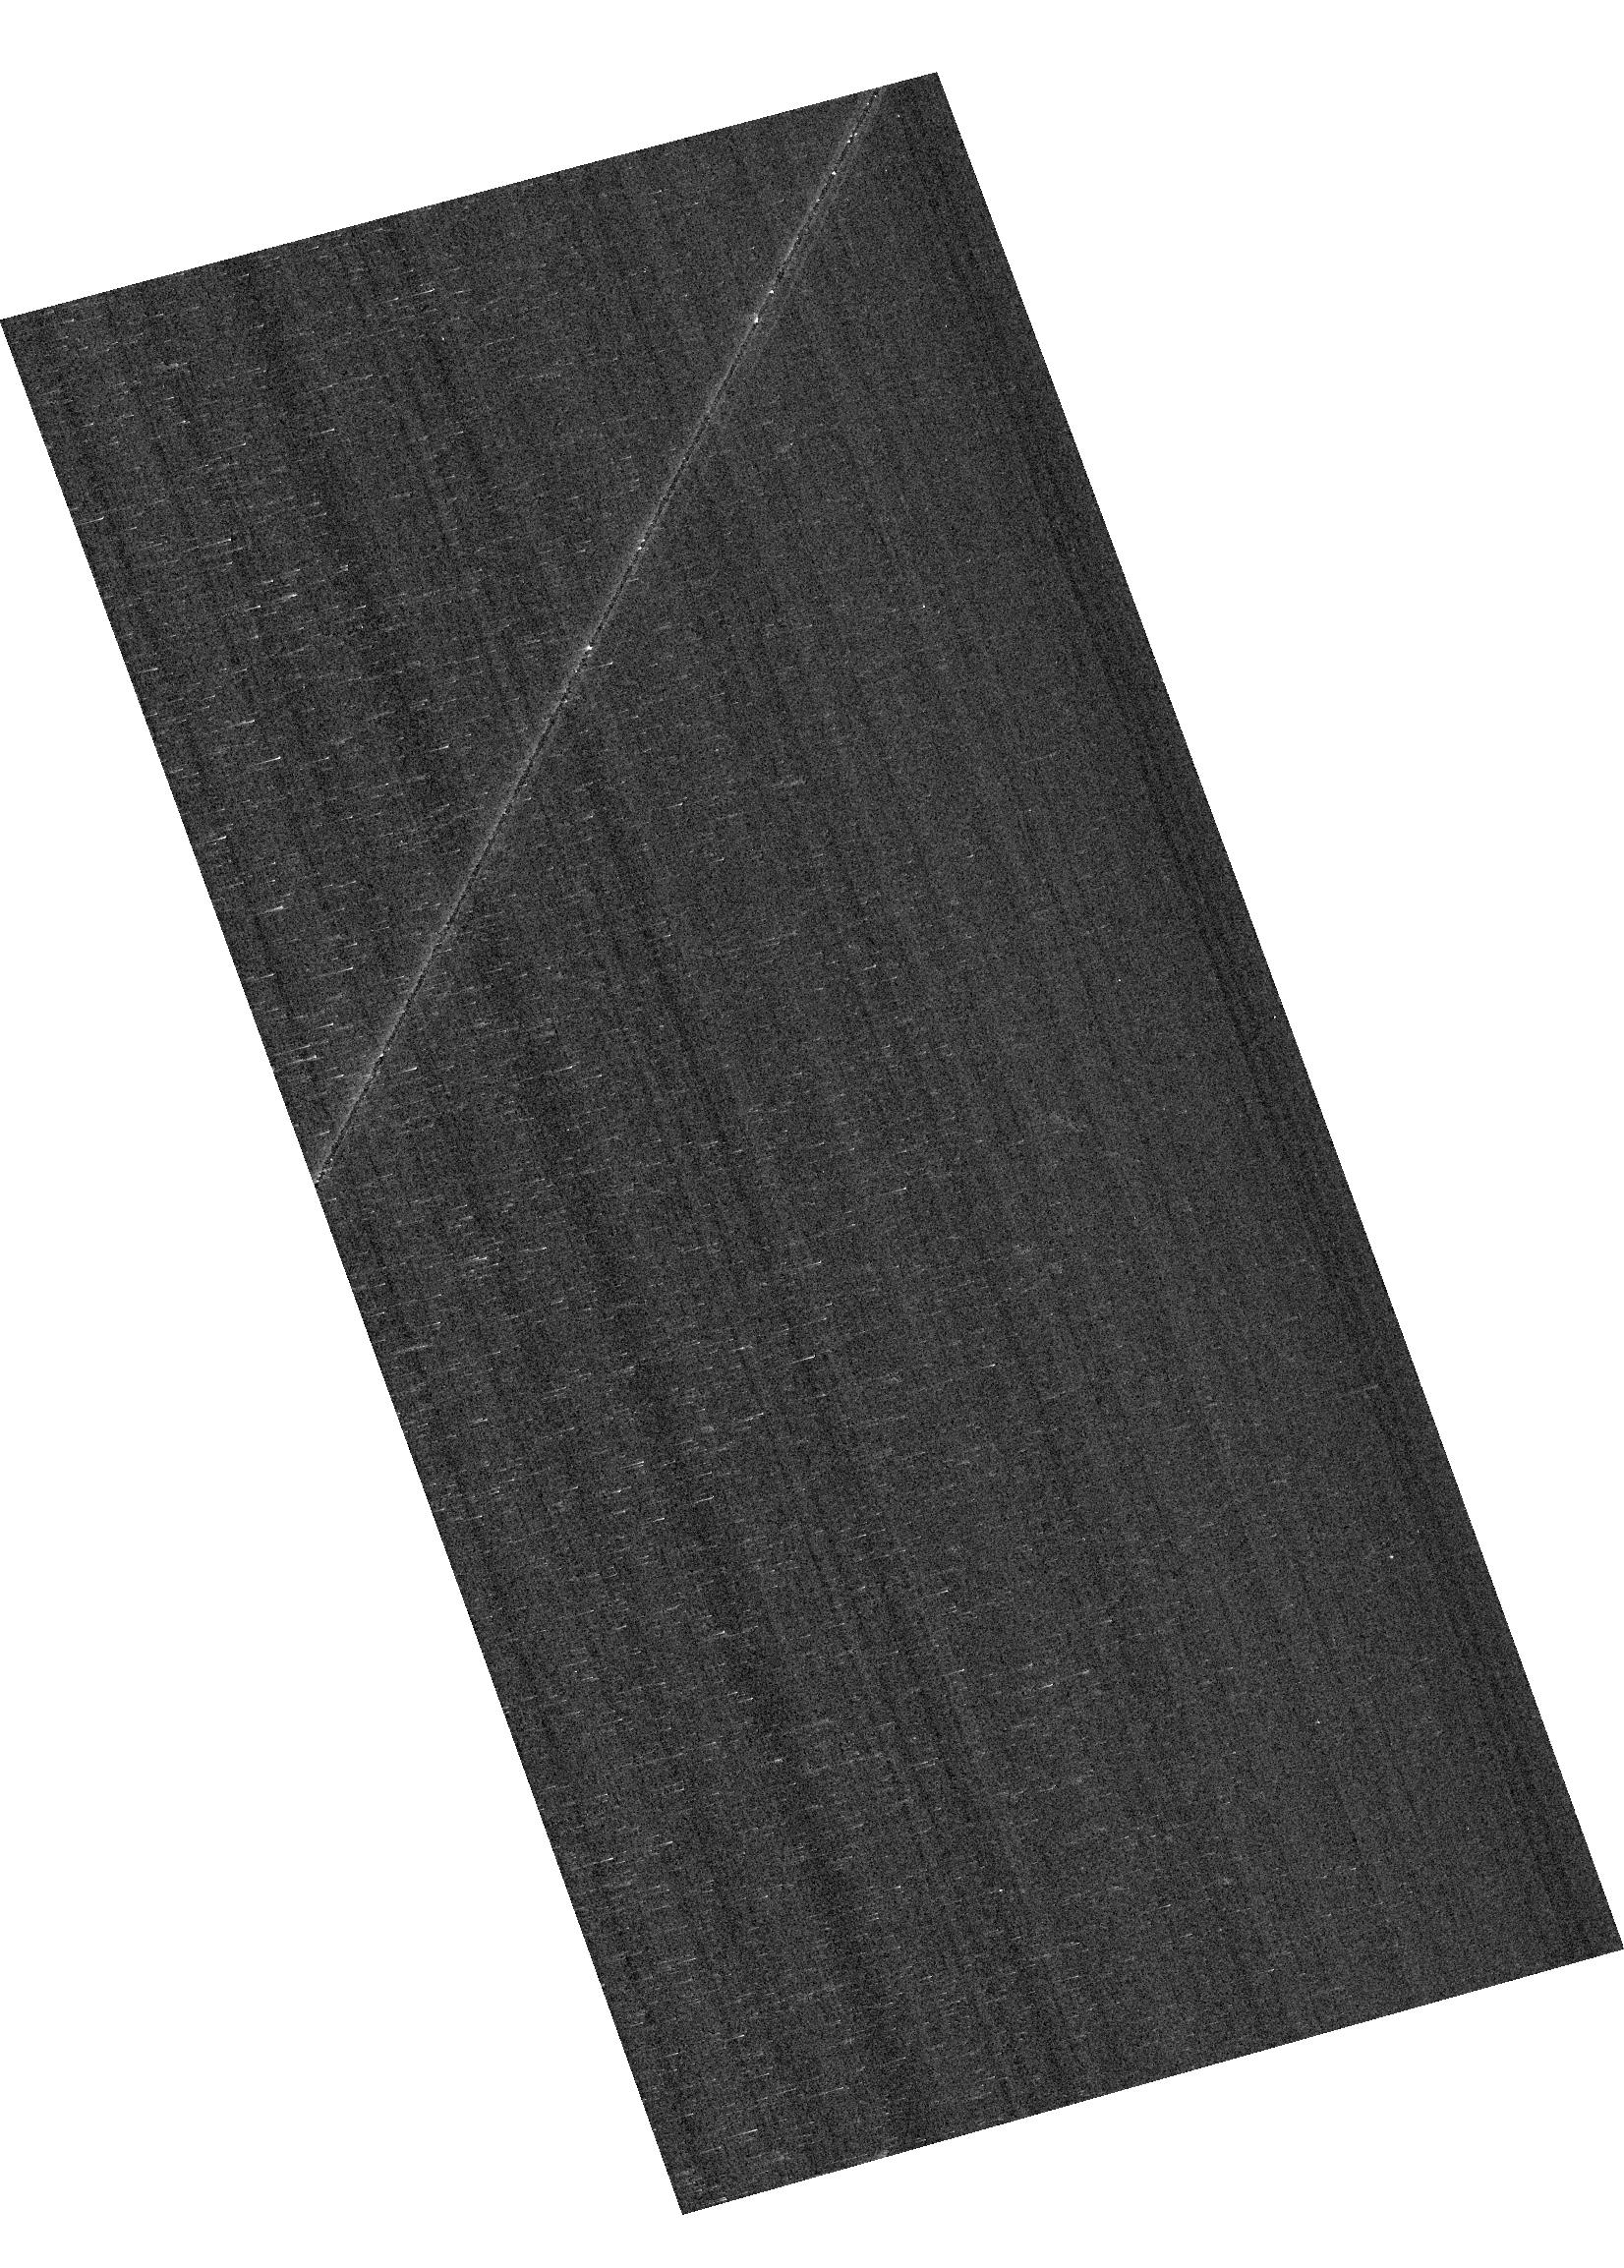
Target: GRW+70D5824. Instrument: ACS/WFC. Filter: F658N. Exposure: 2 min. Observation ID: hst_17661_04_acs_wfc_f658n_jfdd04

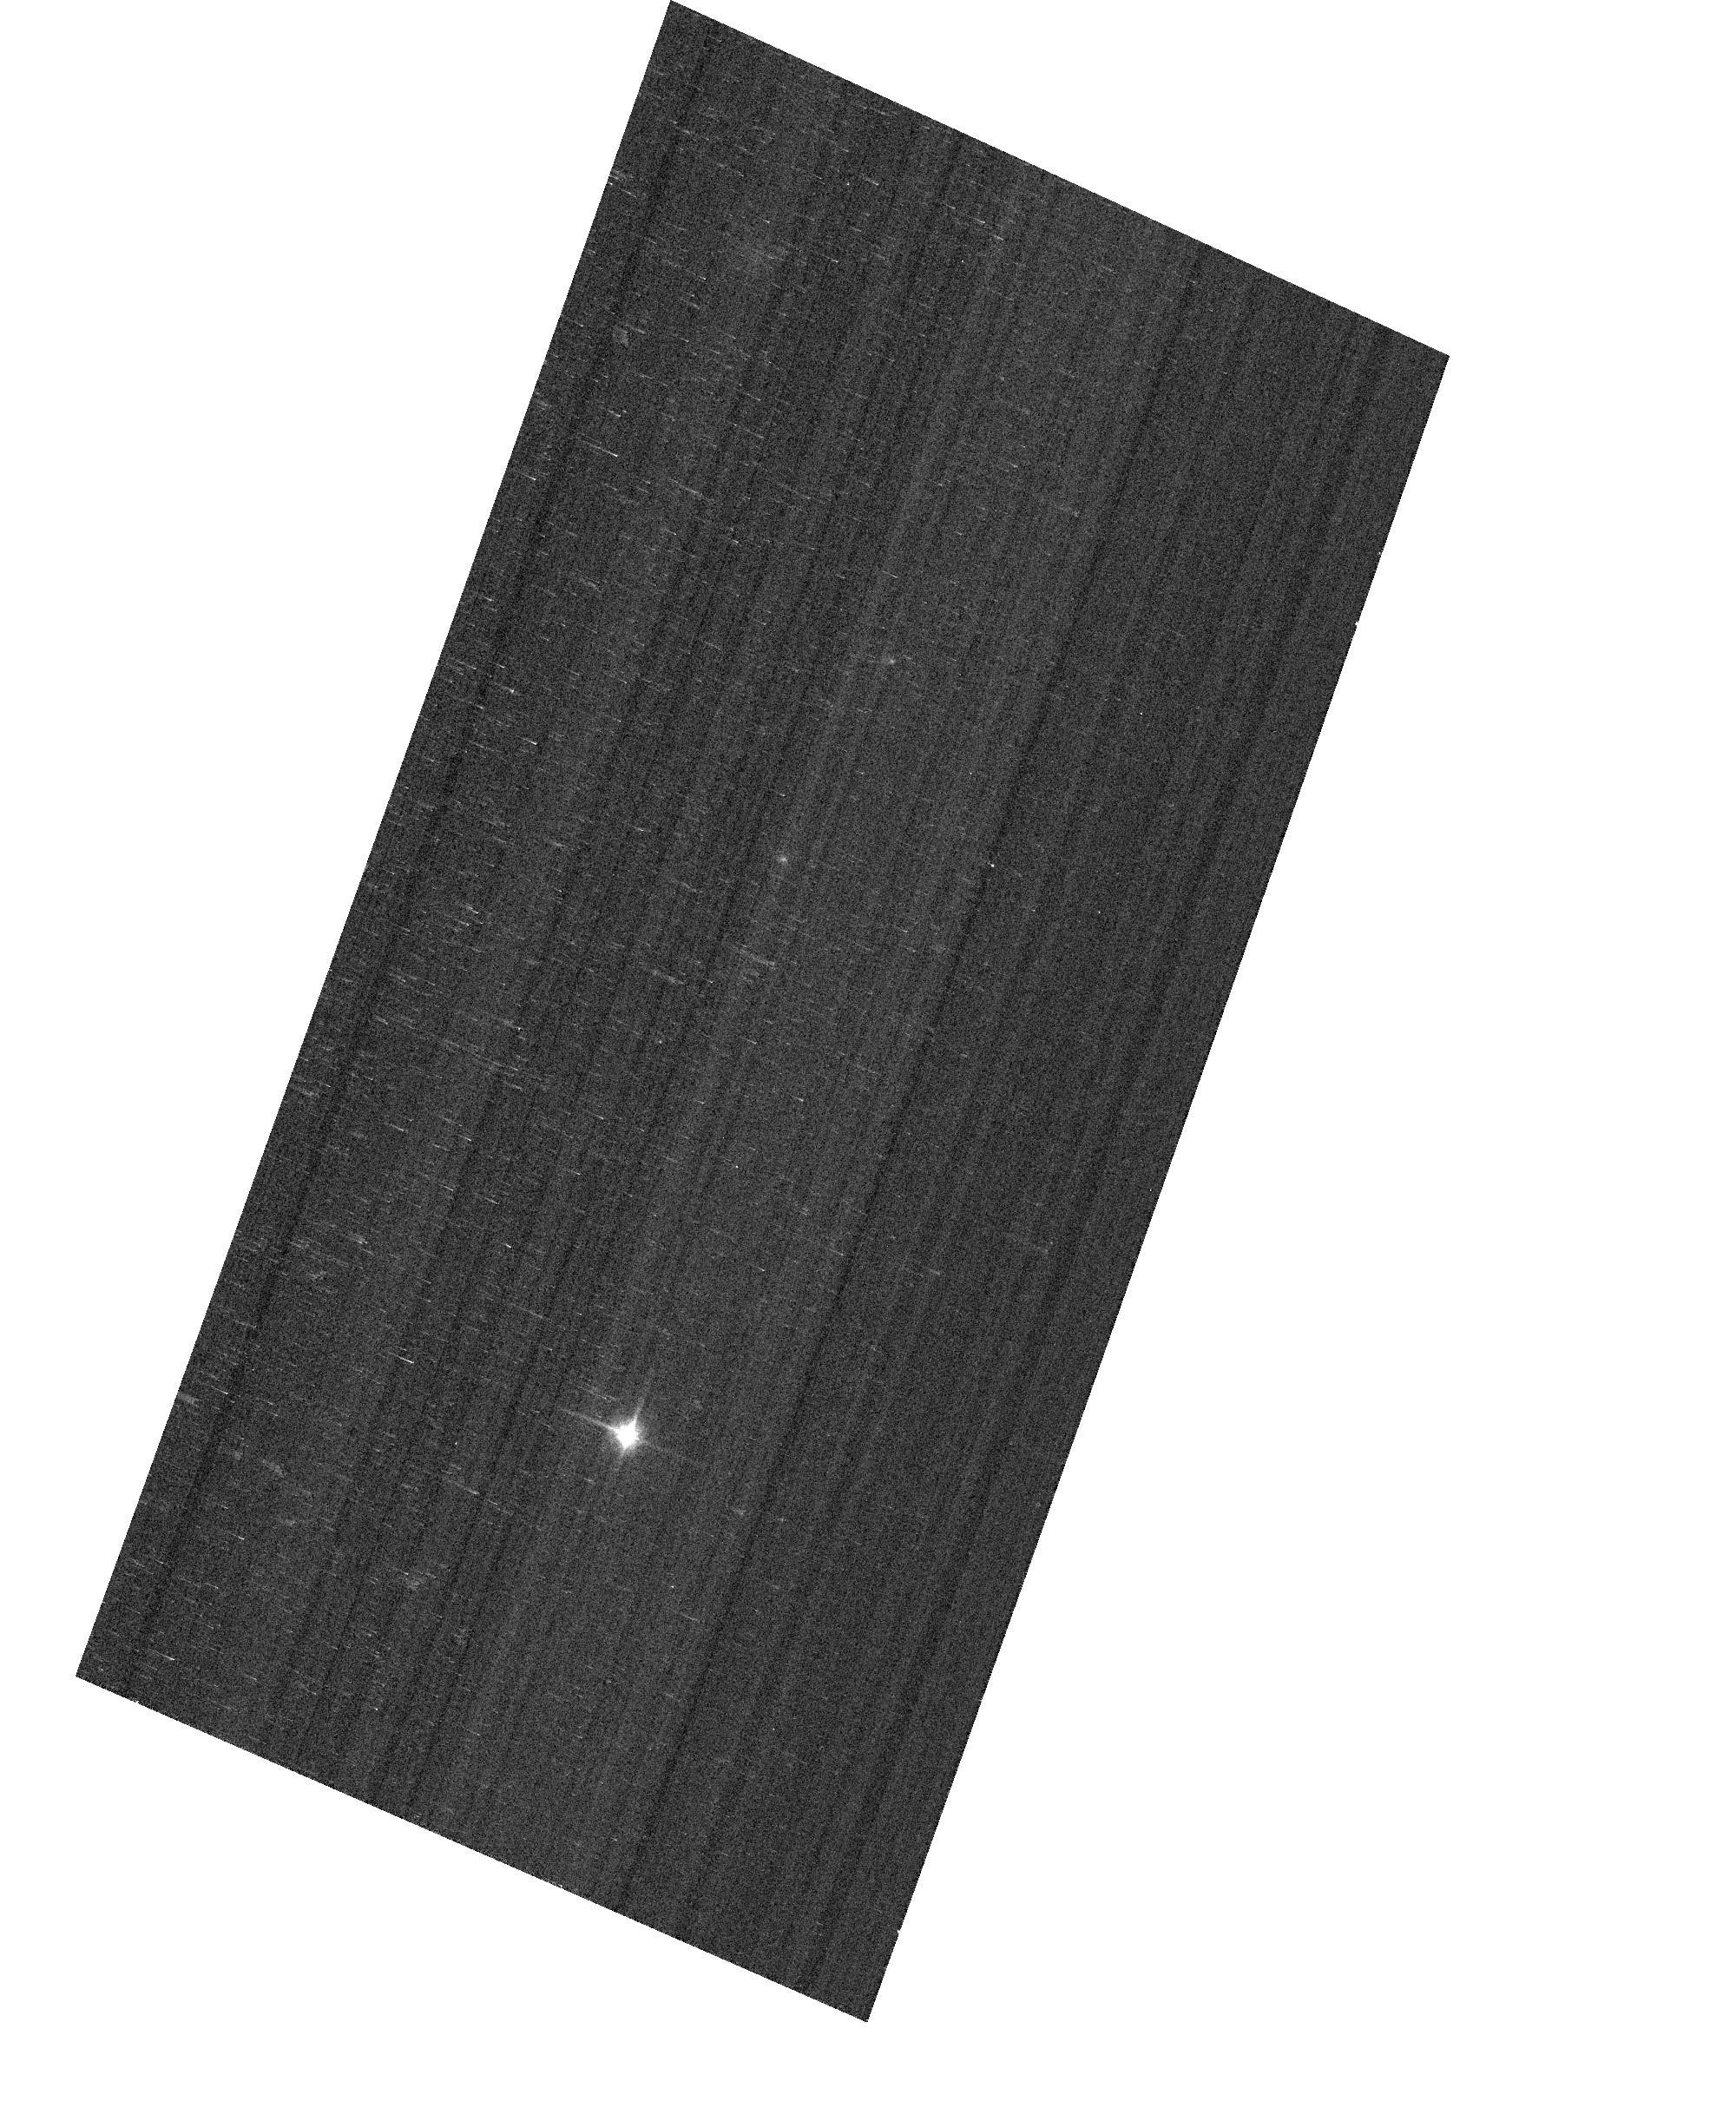
Target: GD153. Instrument: ACS/WFC. Filter: F850LP. Exposure: 1 min. Observation ID: hst_17661_05_acs_wfc_f850lp_jfdd05

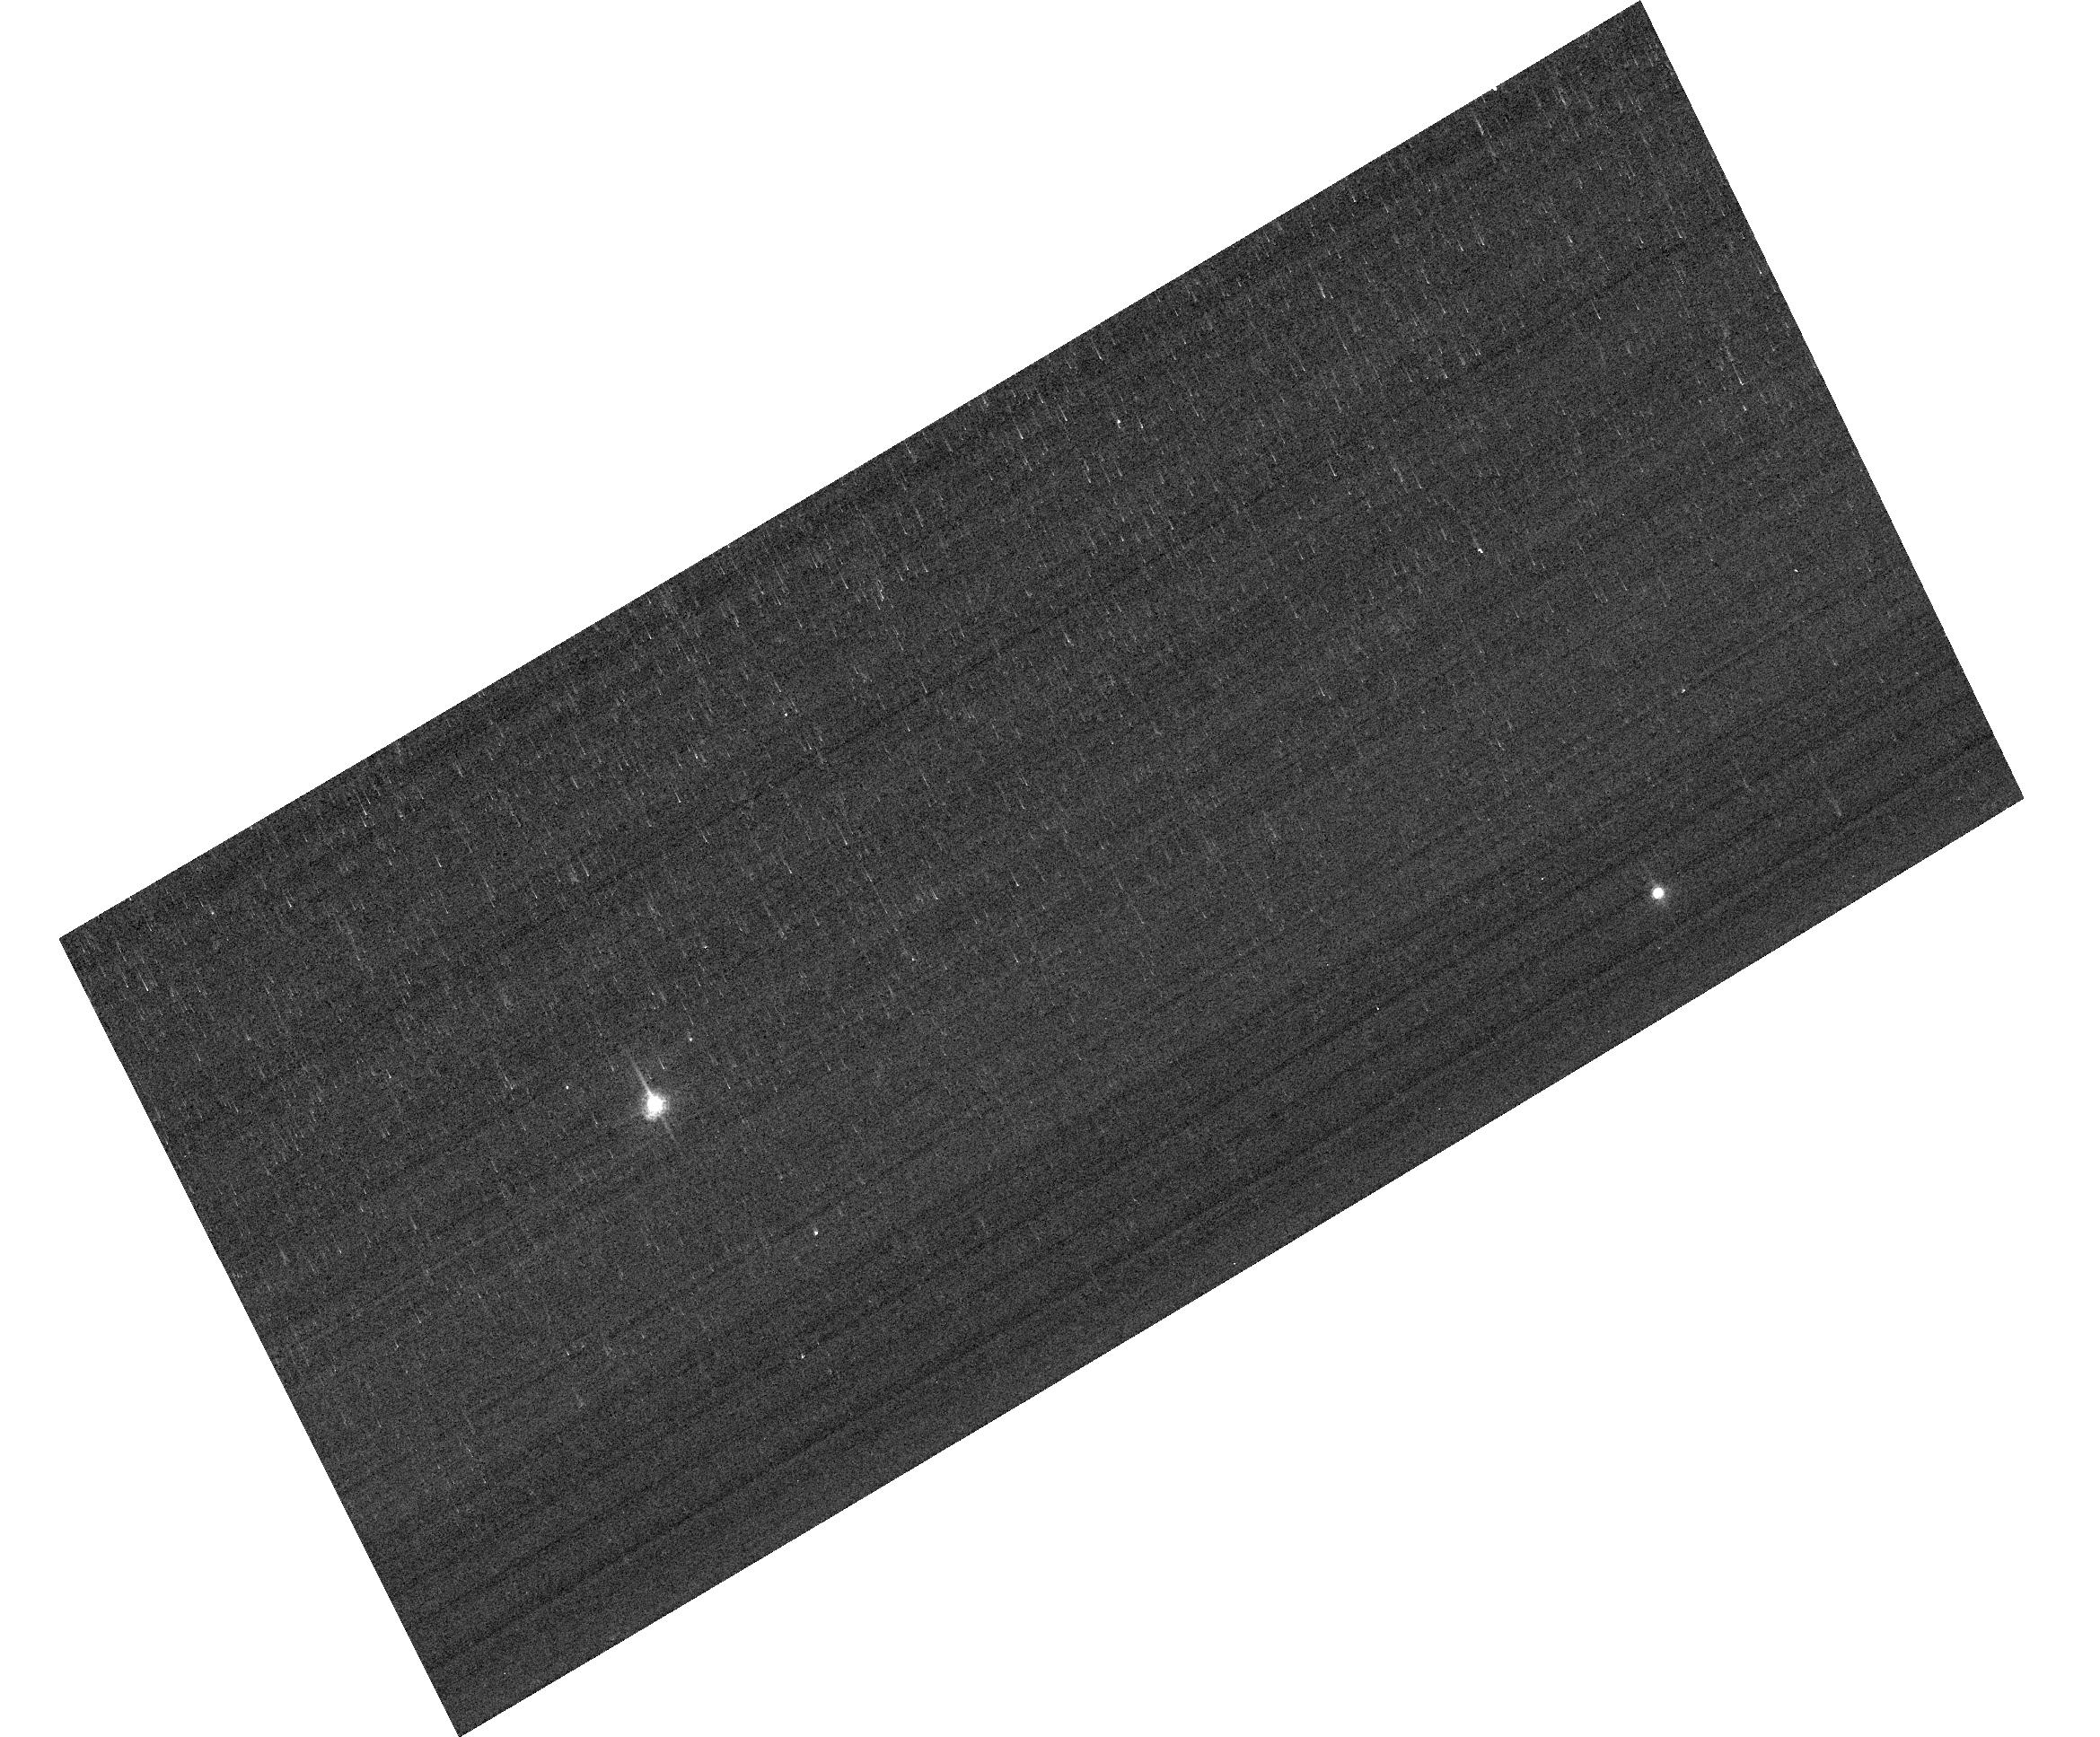
Target: GRW+70D5824. Instrument: ACS/WFC. Filter: F658N. Exposure: 2 min. Observation ID: hst_17661_17_acs_wfc_f658n_jfdd17

ACS Photometric Calibration and Time Dependent Sensitivity (PI: Anand, Gagandeep Singh)

Monitor the change in sensitivity over time with visits to the WD standard stars, GD71, GD153, G191B2B, and GRW+70 5824. Verify and refine the WFC photometric calibrations and repeatability measures. Single bright stars with photon statistical noise of ~0.2% are a more precise and straightforward approach to measuring sensitivity changes than with the multitude of stars in 47 Tuc. This program has executed annually since Cycle 19. Addendum: With 11 additional orbits, investigate potential systematic effects related to amplifier/chip sensitivities, as well as CTE effects.